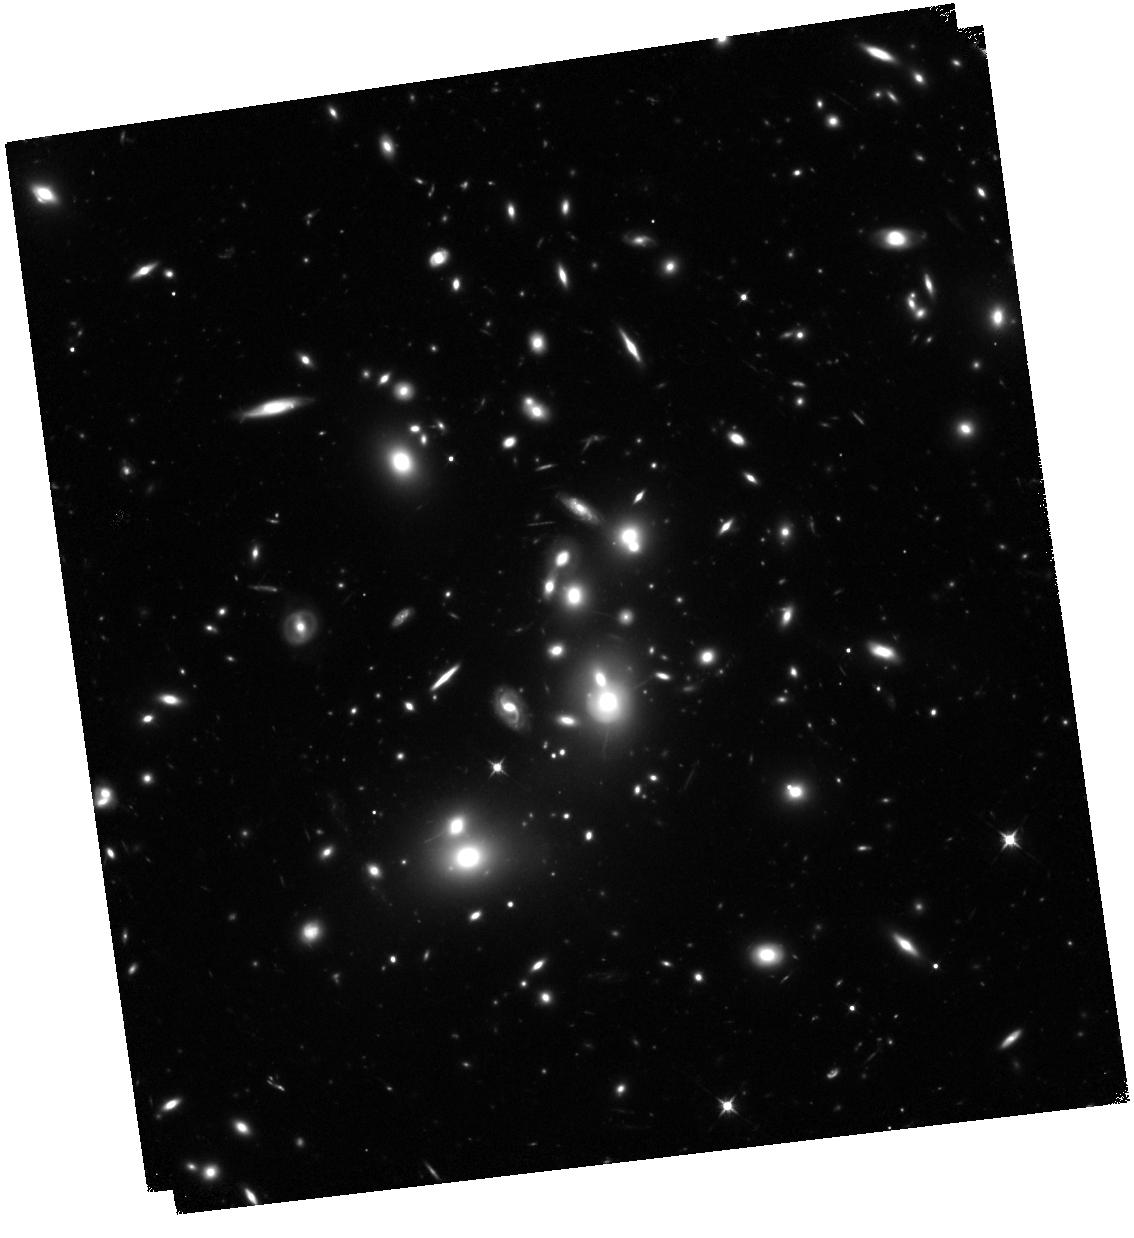
Target: ABELL-2744
Instrument: WFC3/IR
Filter: F105W
Exposure: 1.5 h
Observation ID: hst_13495_04_wfc3_ir_f105w_ic8n04

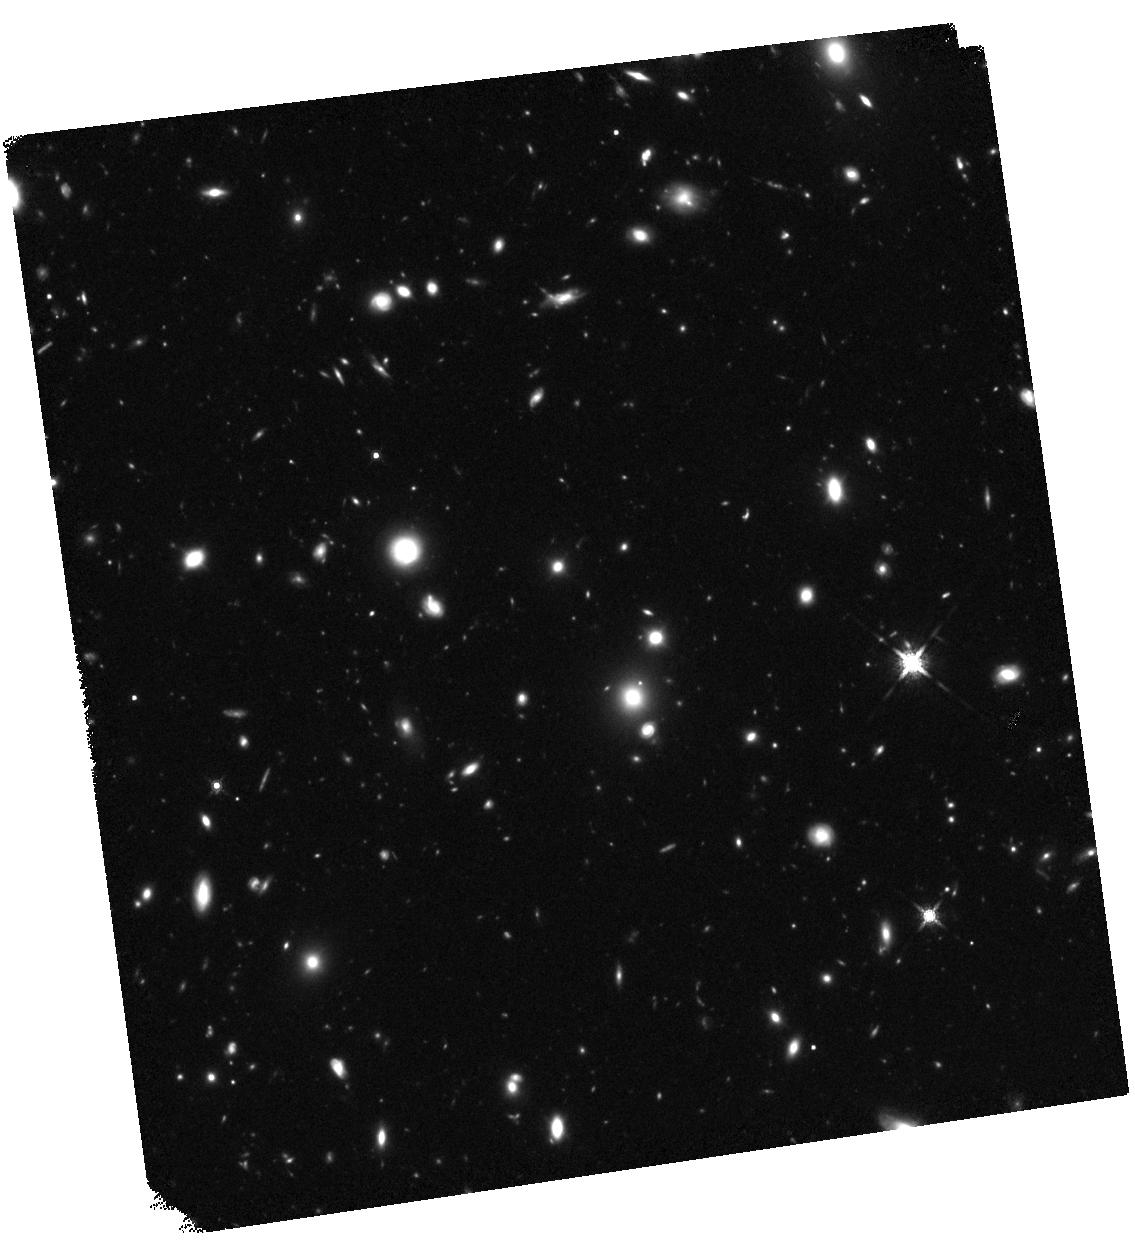
Target: ABELL-2744-HFFPAR
Instrument: WFC3/IR
Filter: F160W
Exposure: 1.5 h
Observation ID: hst_13495_93_wfc3_ir_f160w_ic8n93

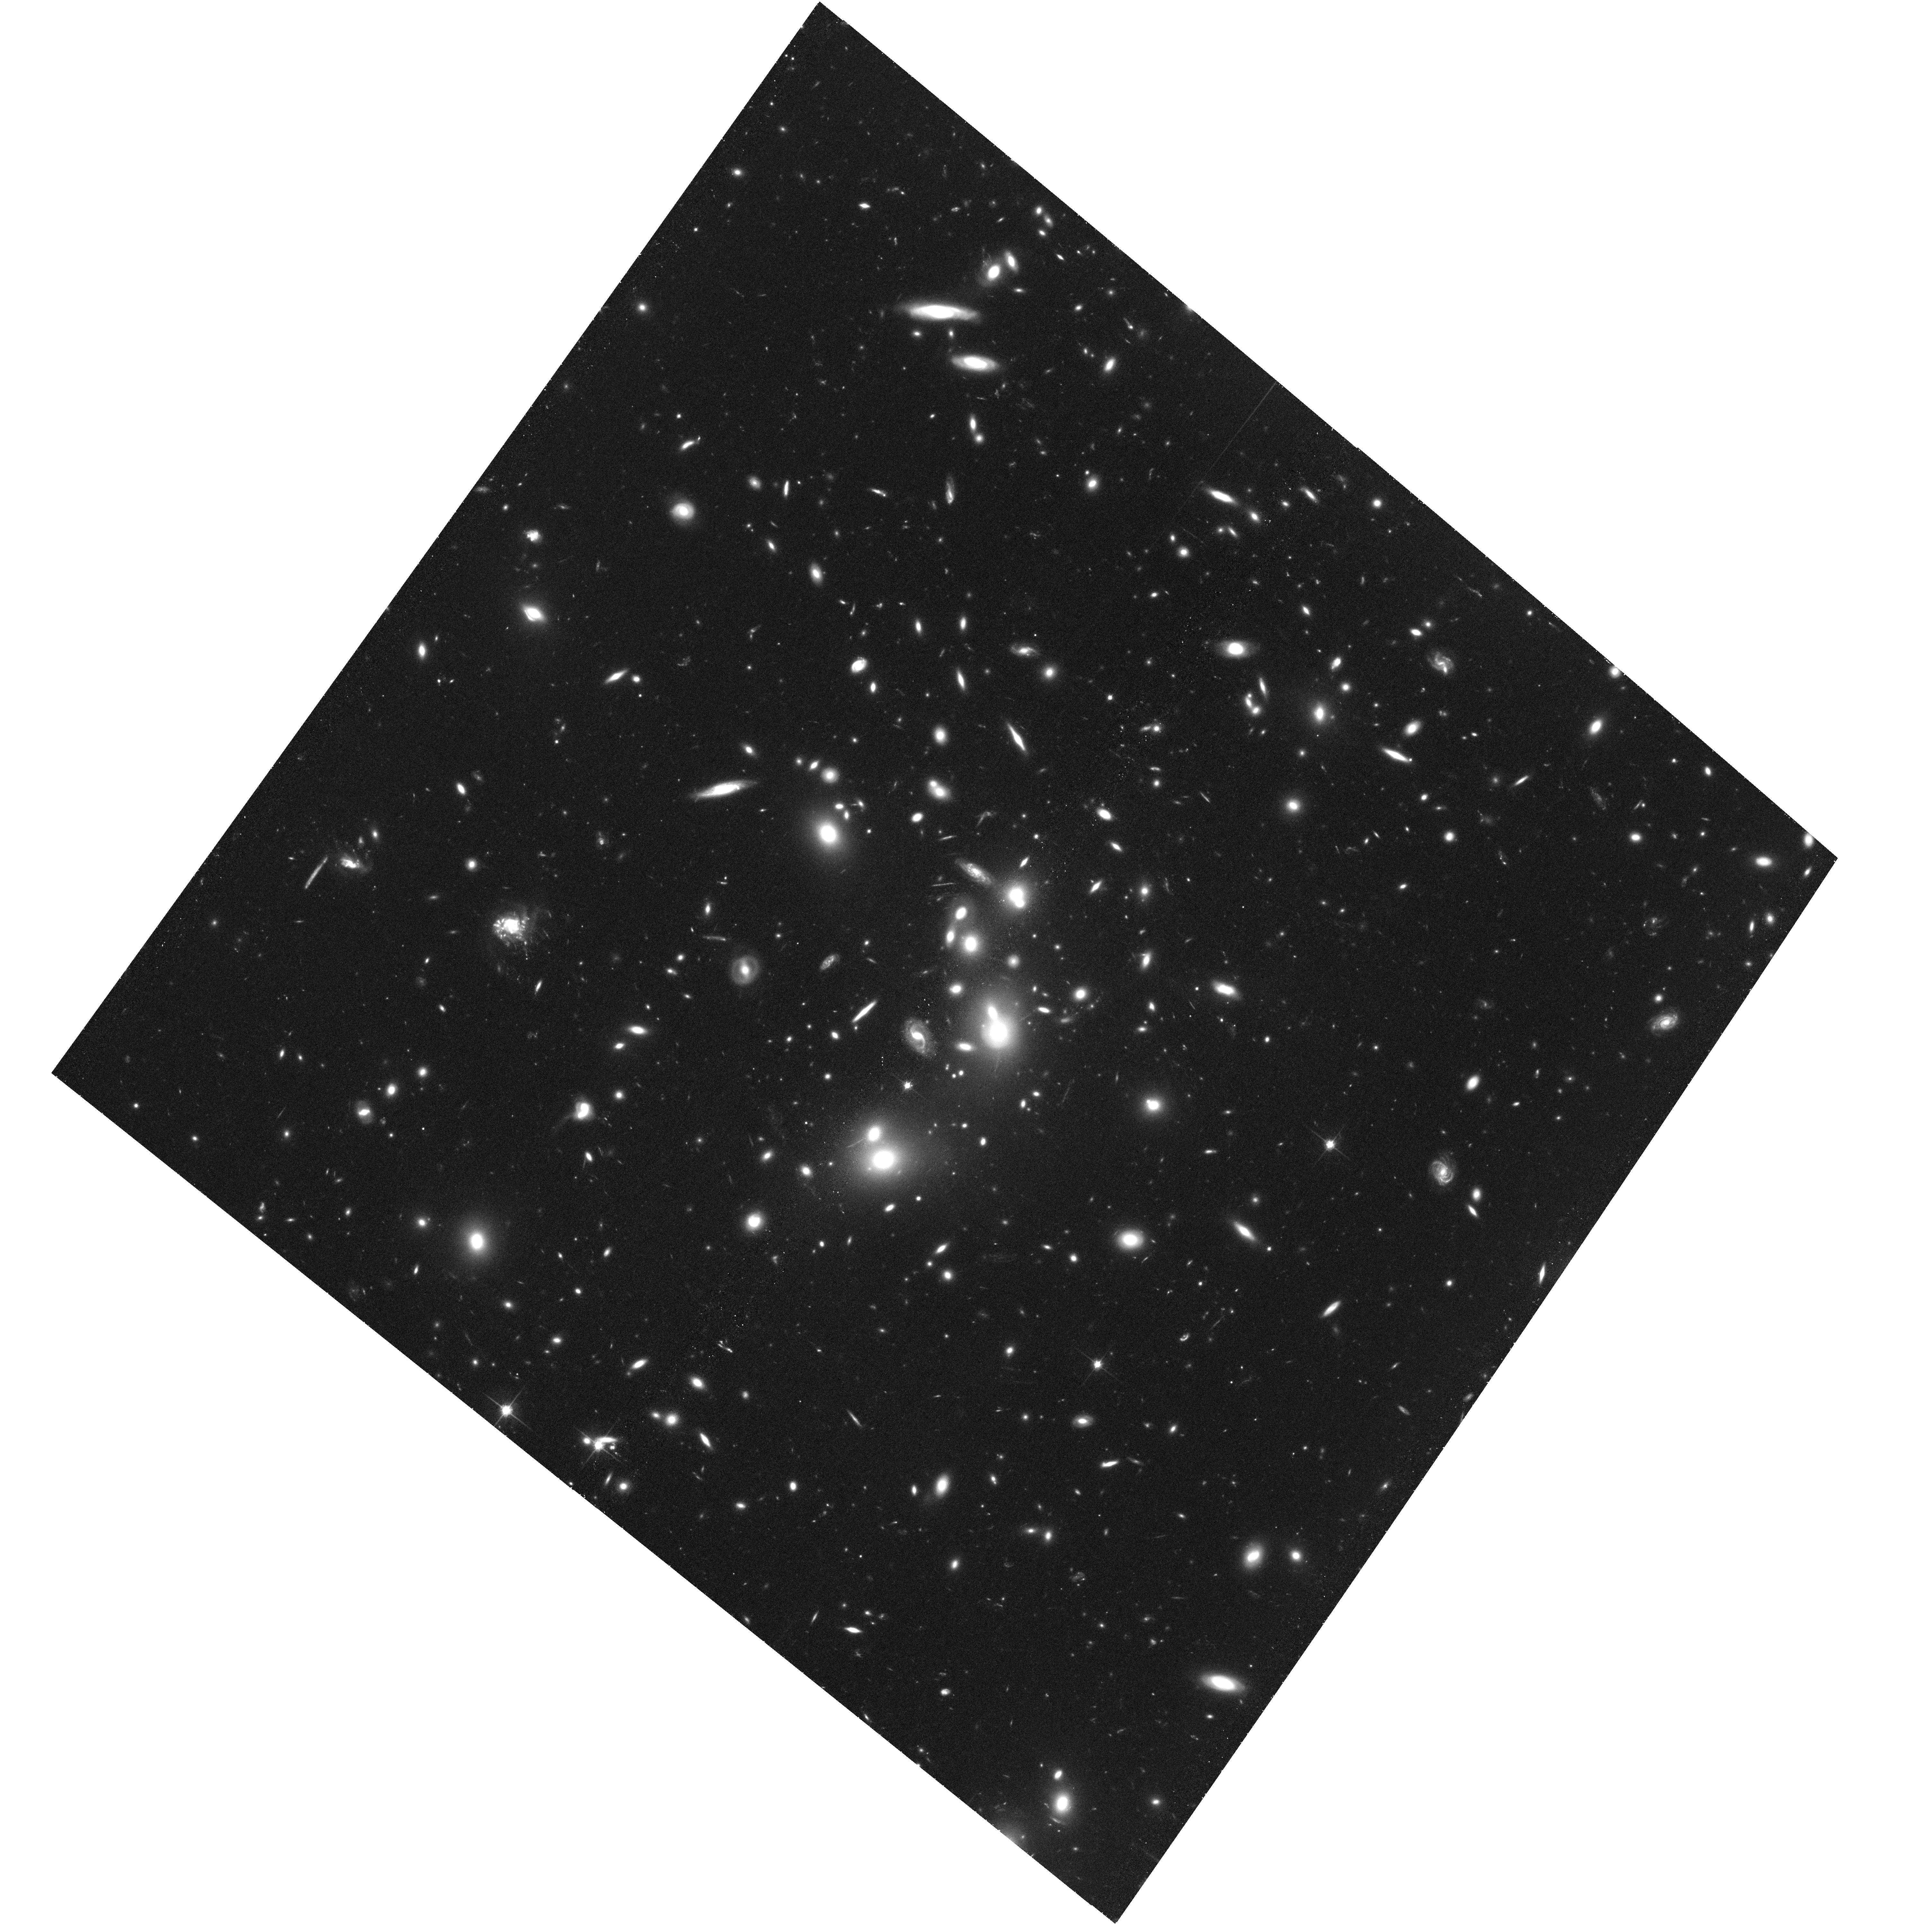
Target: ABELL-2744
Instrument: ACS/WFC
Filter: F814W
Exposure: 1.4 h
Observation ID: hst_13495_92_acs_wfc_f814w_jc8n92

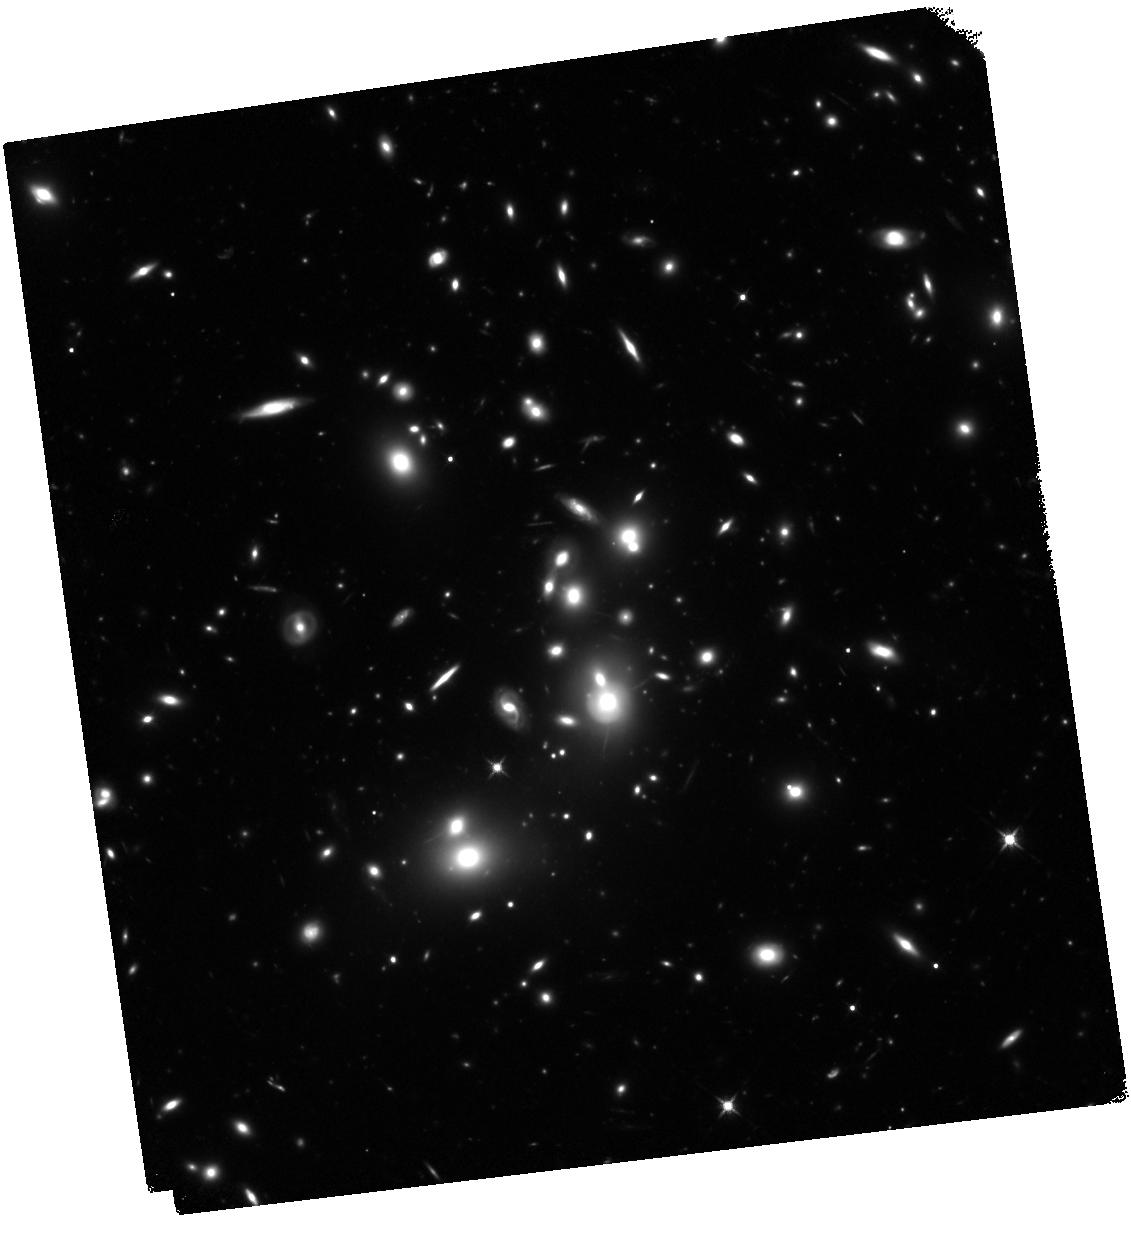
Target: ABELL-2744
Instrument: WFC3/IR
Filter: F125W
Exposure: 1.5 h
Observation ID: hst_13495_02_wfc3_ir_f125w_ic8n02

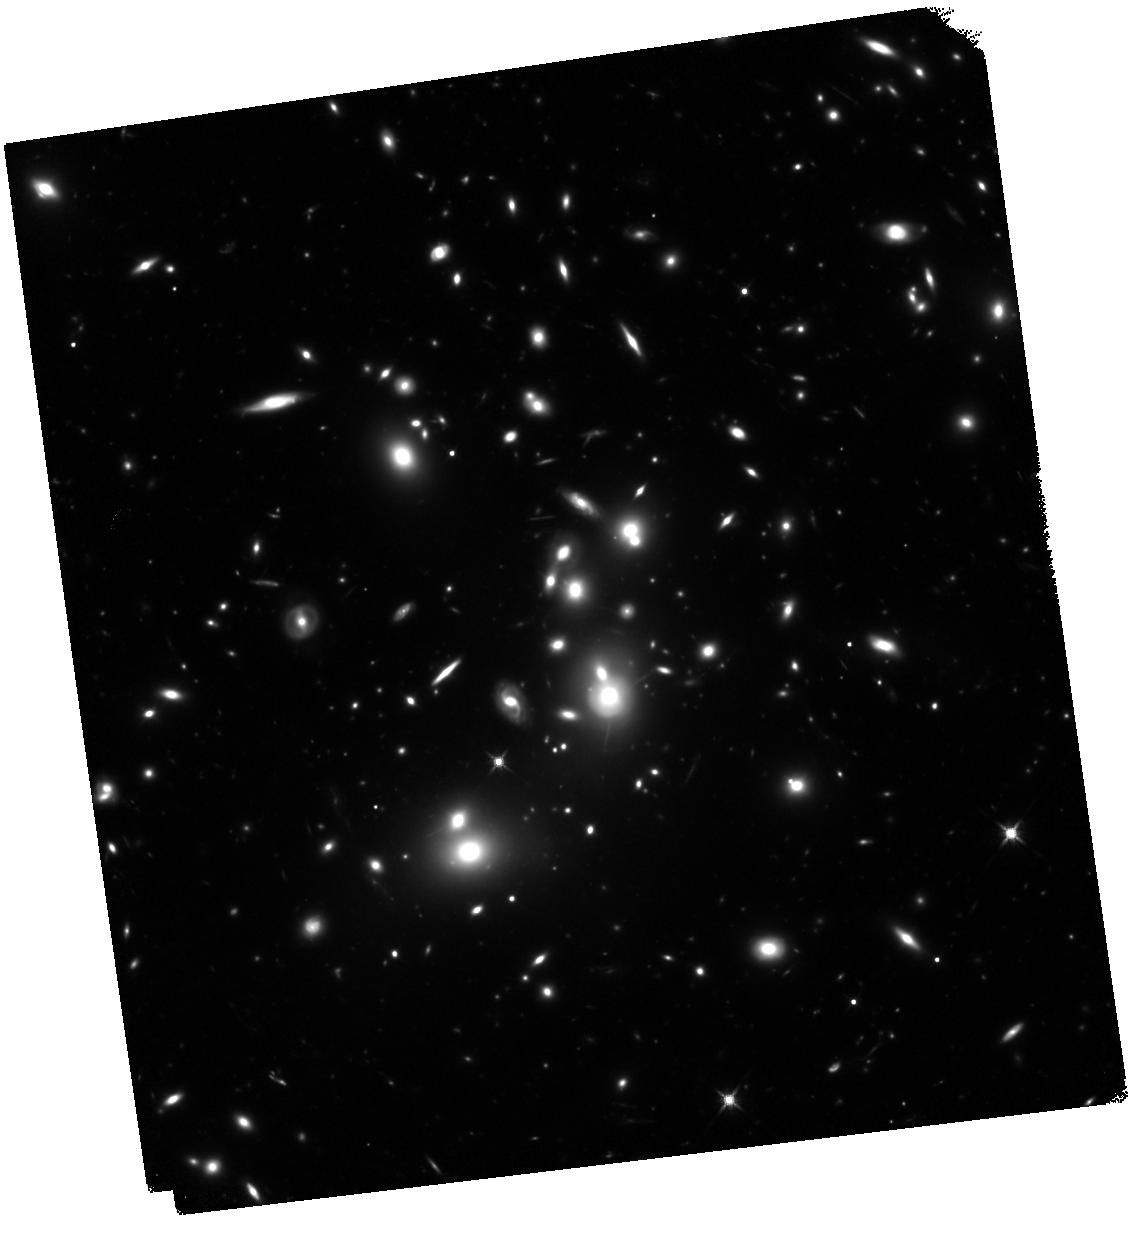
Target: ABELL-2744
Instrument: WFC3/IR
Filter: F140W
Exposure: 1.6 h
Observation ID: hst_13495_28_wfc3_ir_f140w_ic8n28

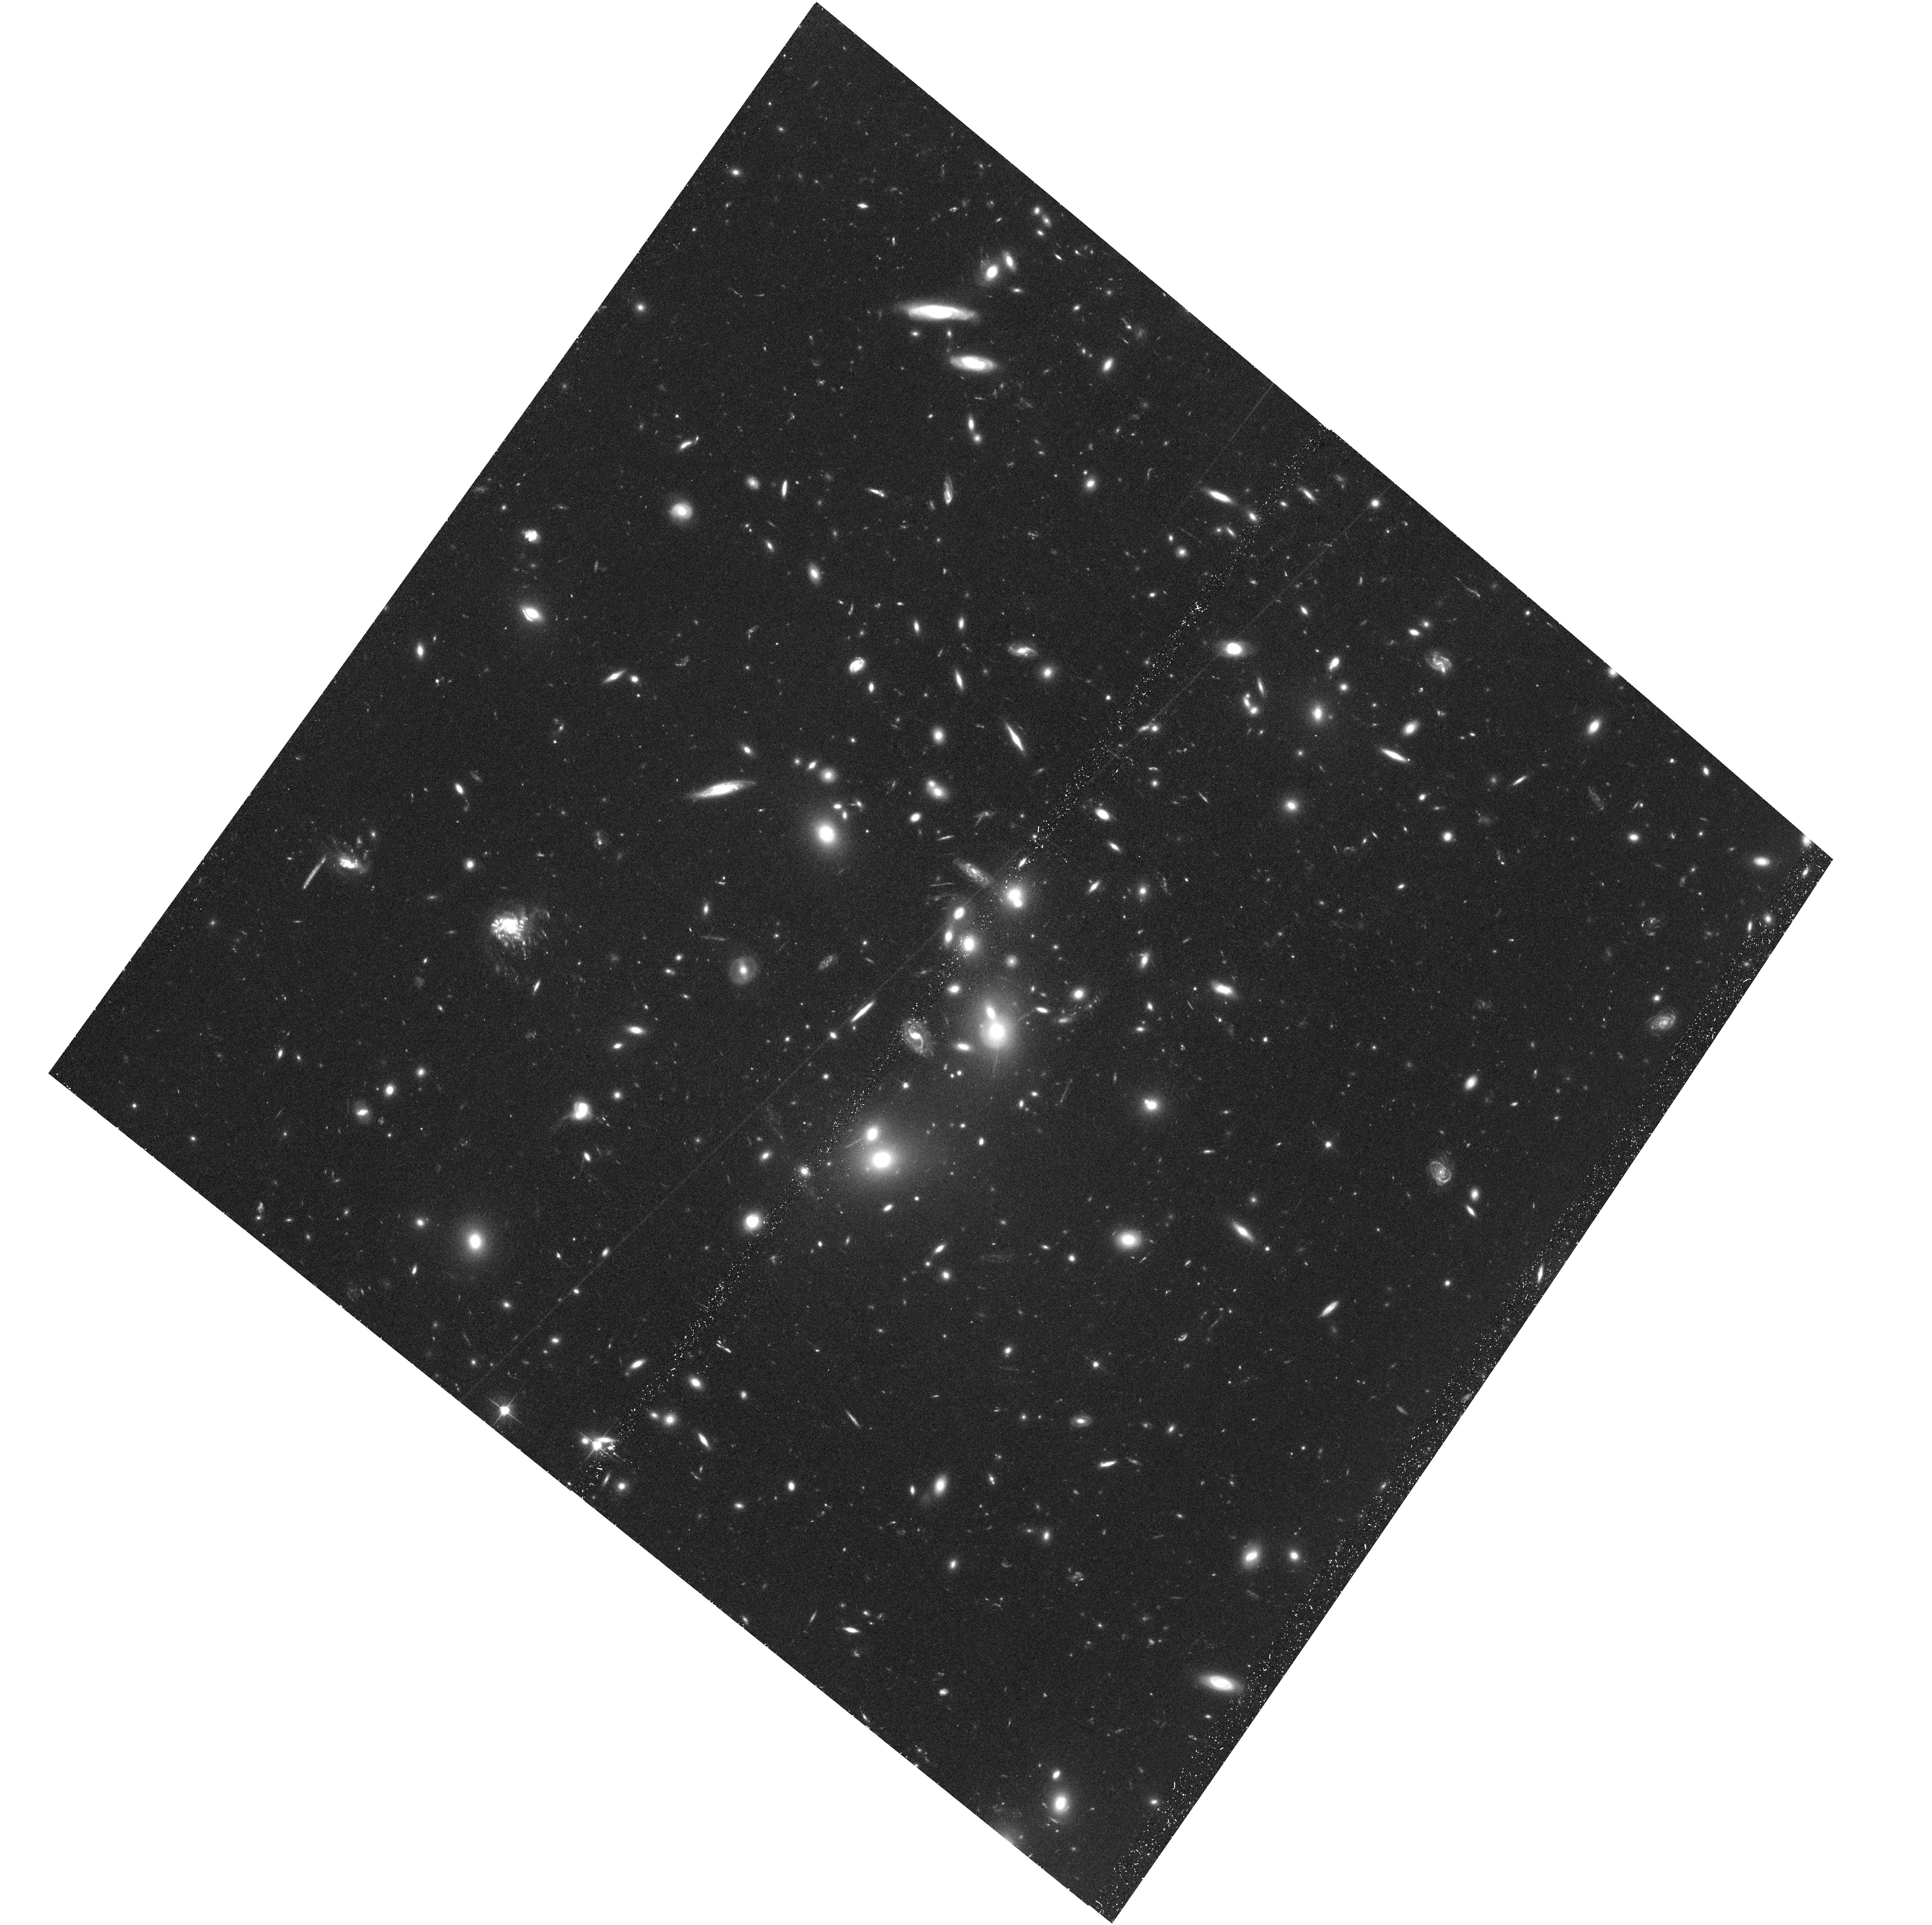
Target: ABELL-2744
Instrument: ACS/WFC
Filter: F606W
Exposure: 60 min
Observation ID: hst_13495_81_acs_wfc_f606w_jc8n81

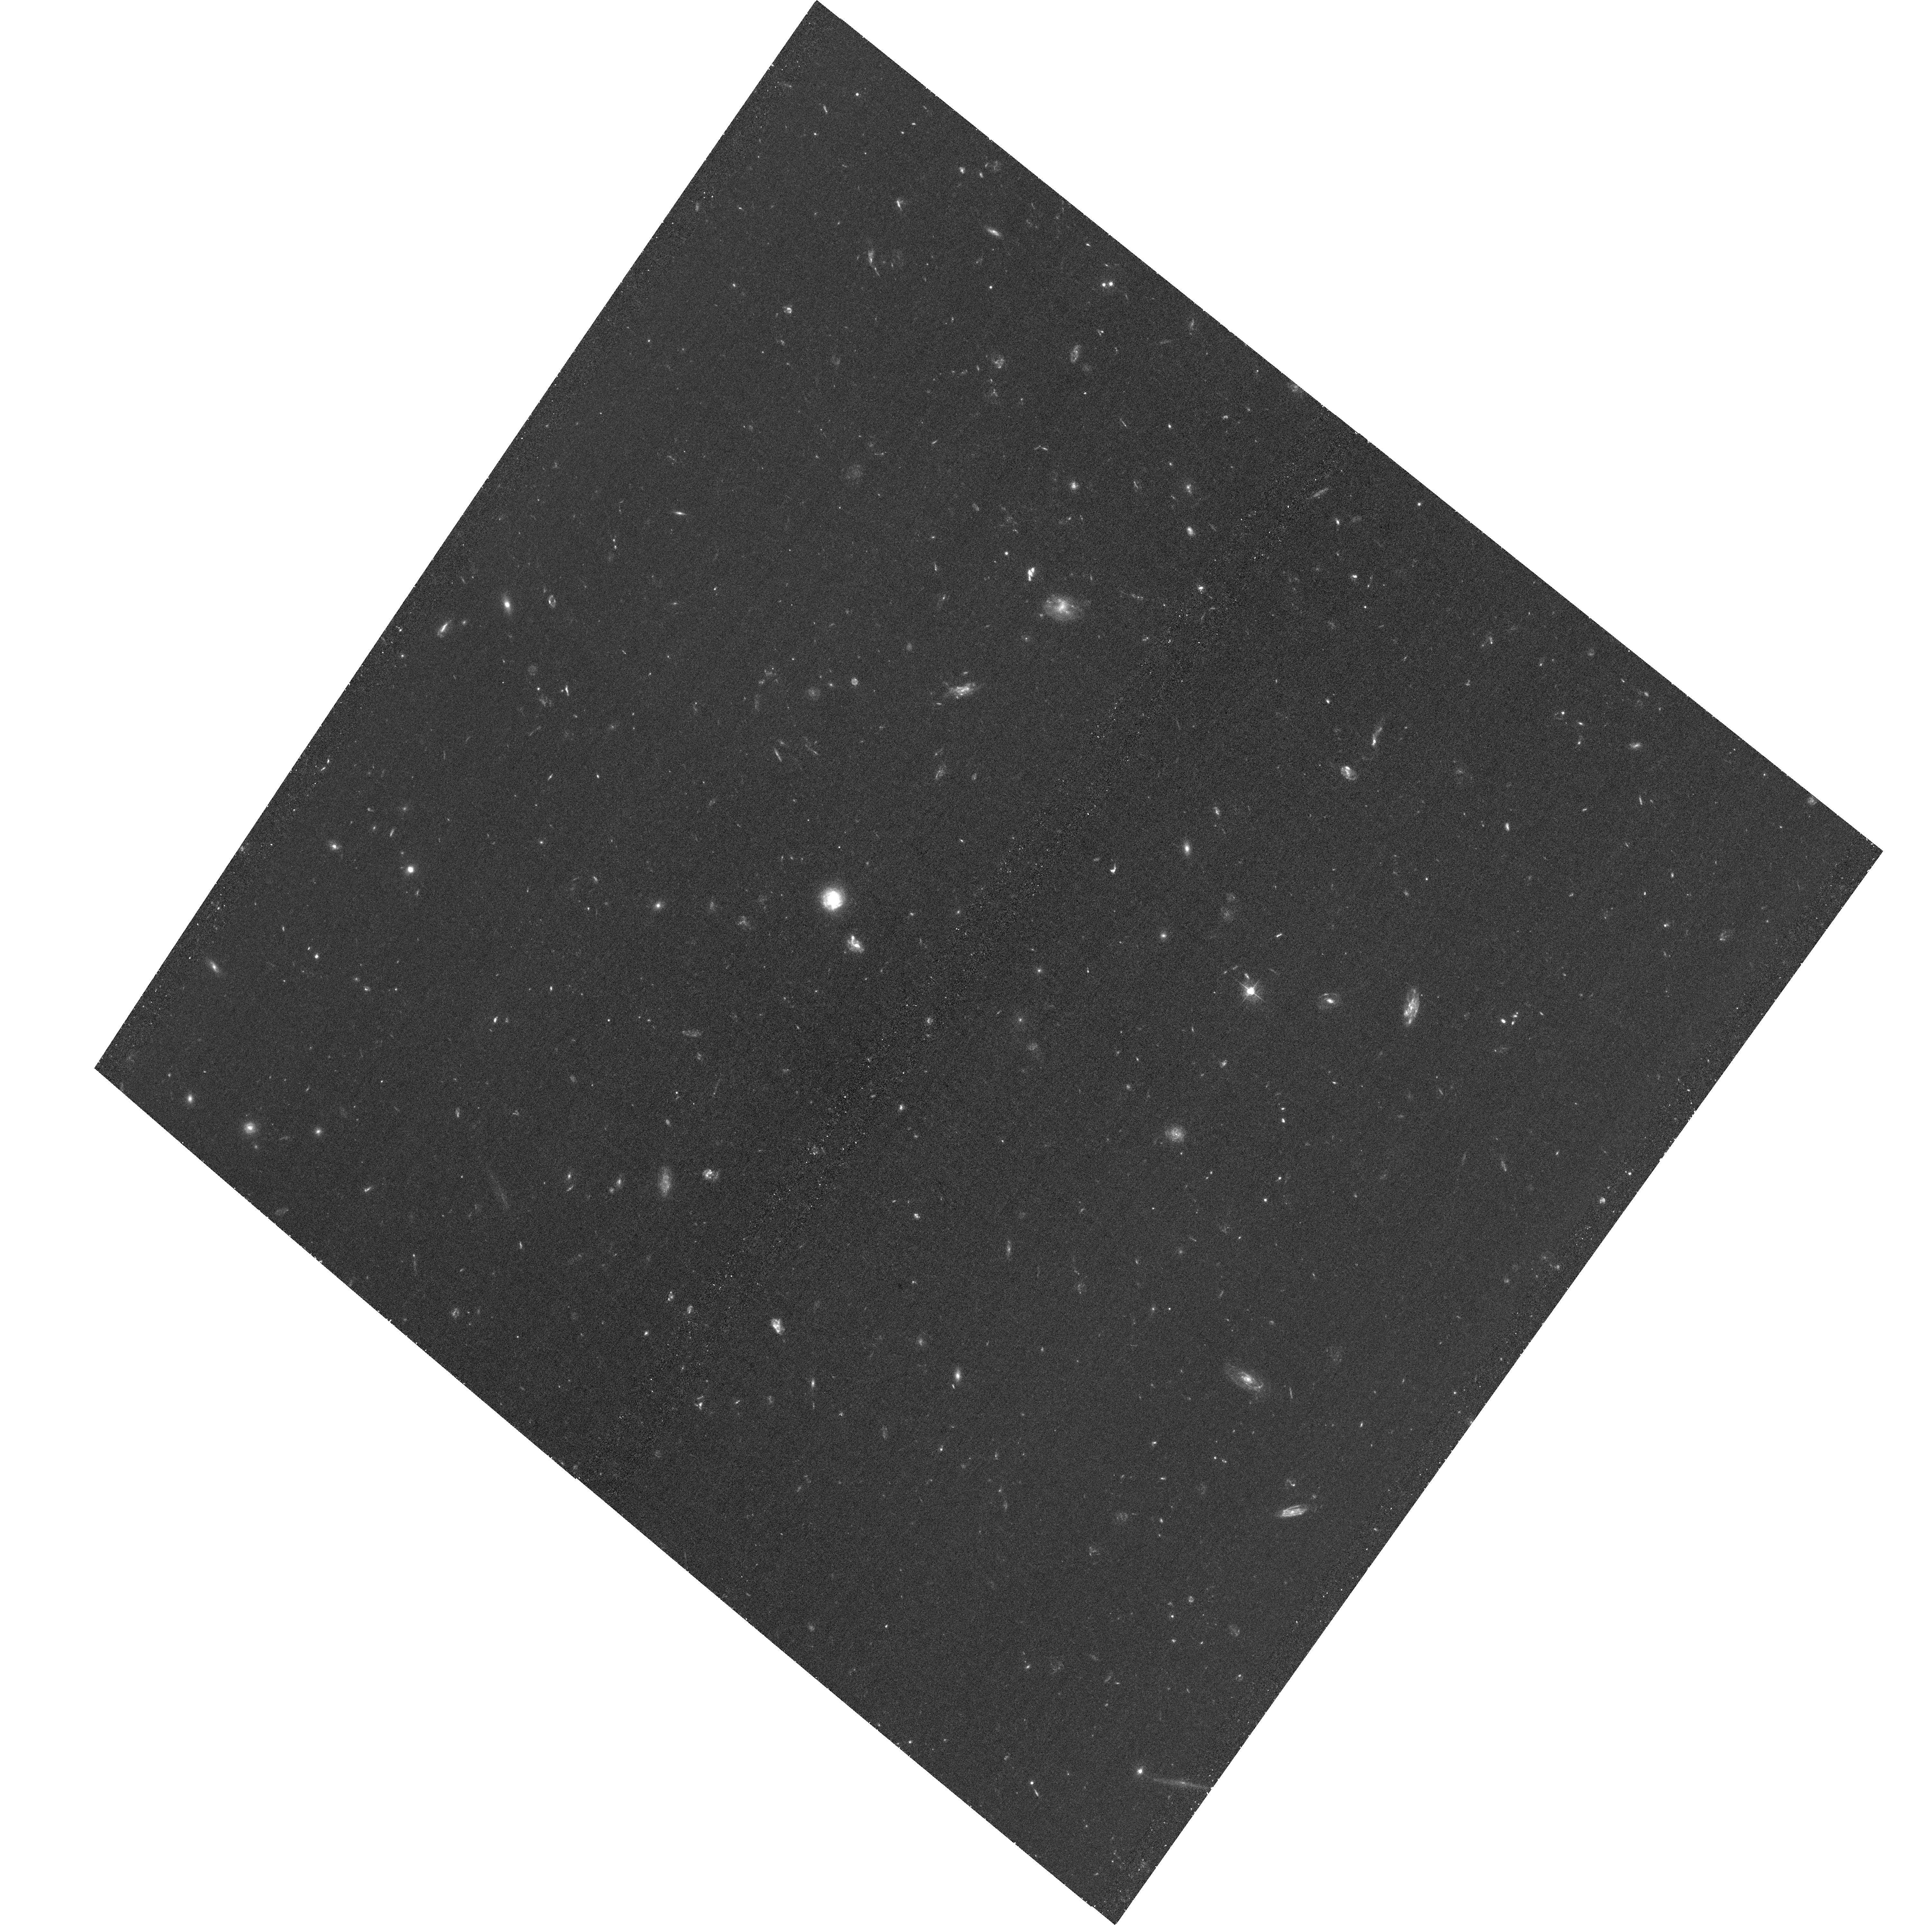
Target: ABELL-2744-HFFPAR
Instrument: ACS/WFC
Filter: F435W
Exposure: 1.5 h
Observation ID: hst_13495_24_acs_wfc_f435w_jc8n24

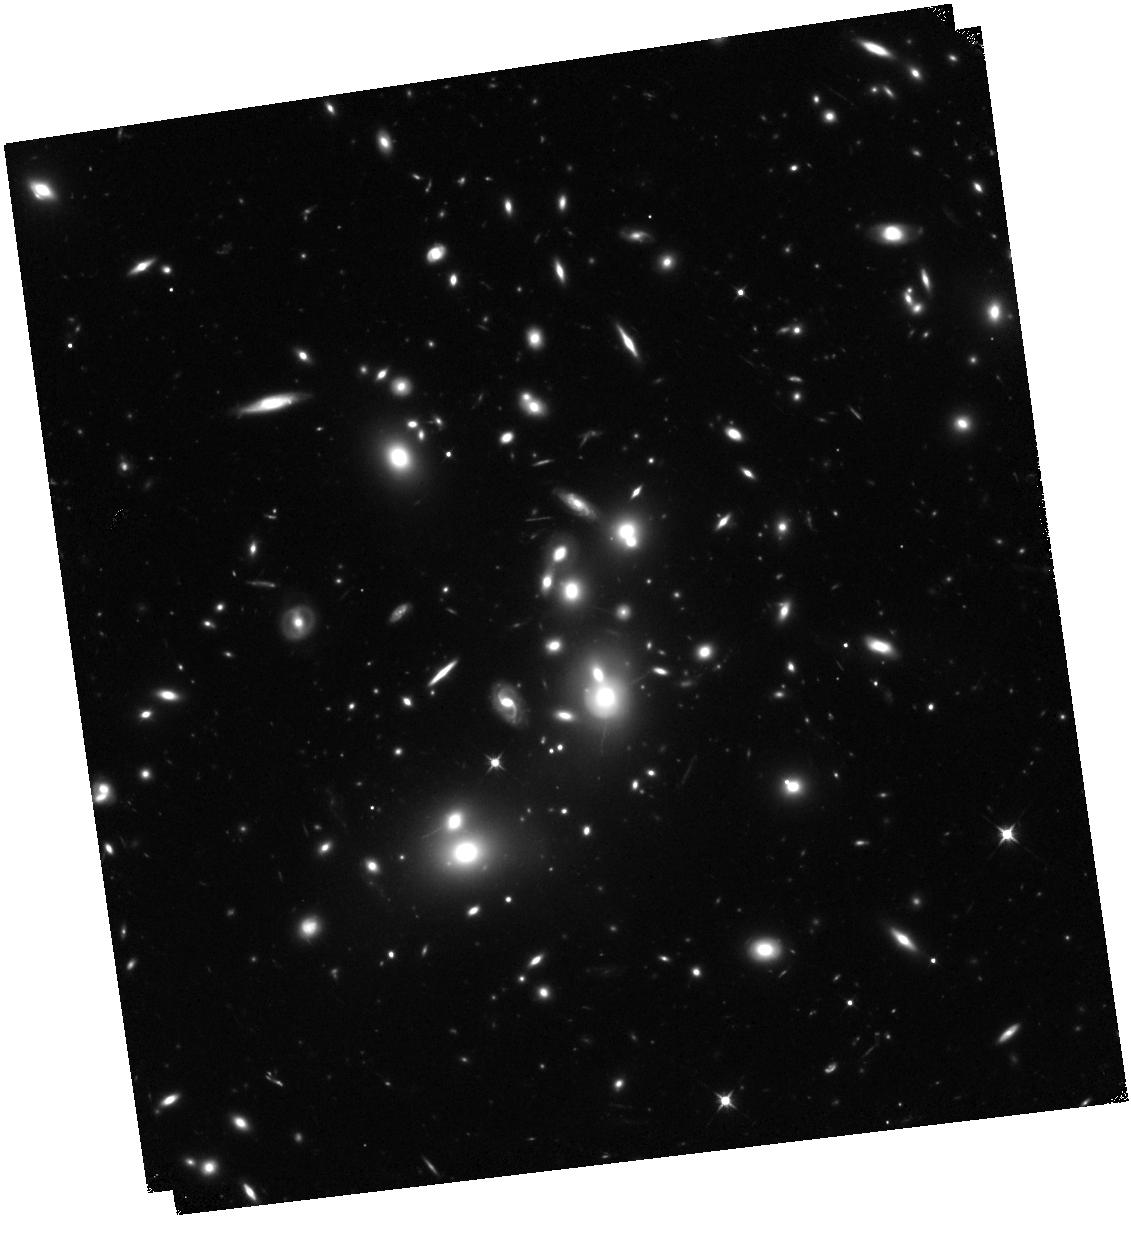
Target: ABELL-2744
Instrument: WFC3/IR
Filter: F105W
Exposure: 1.6 h
Observation ID: hst_13495_24_wfc3_ir_f105w_ic8n24

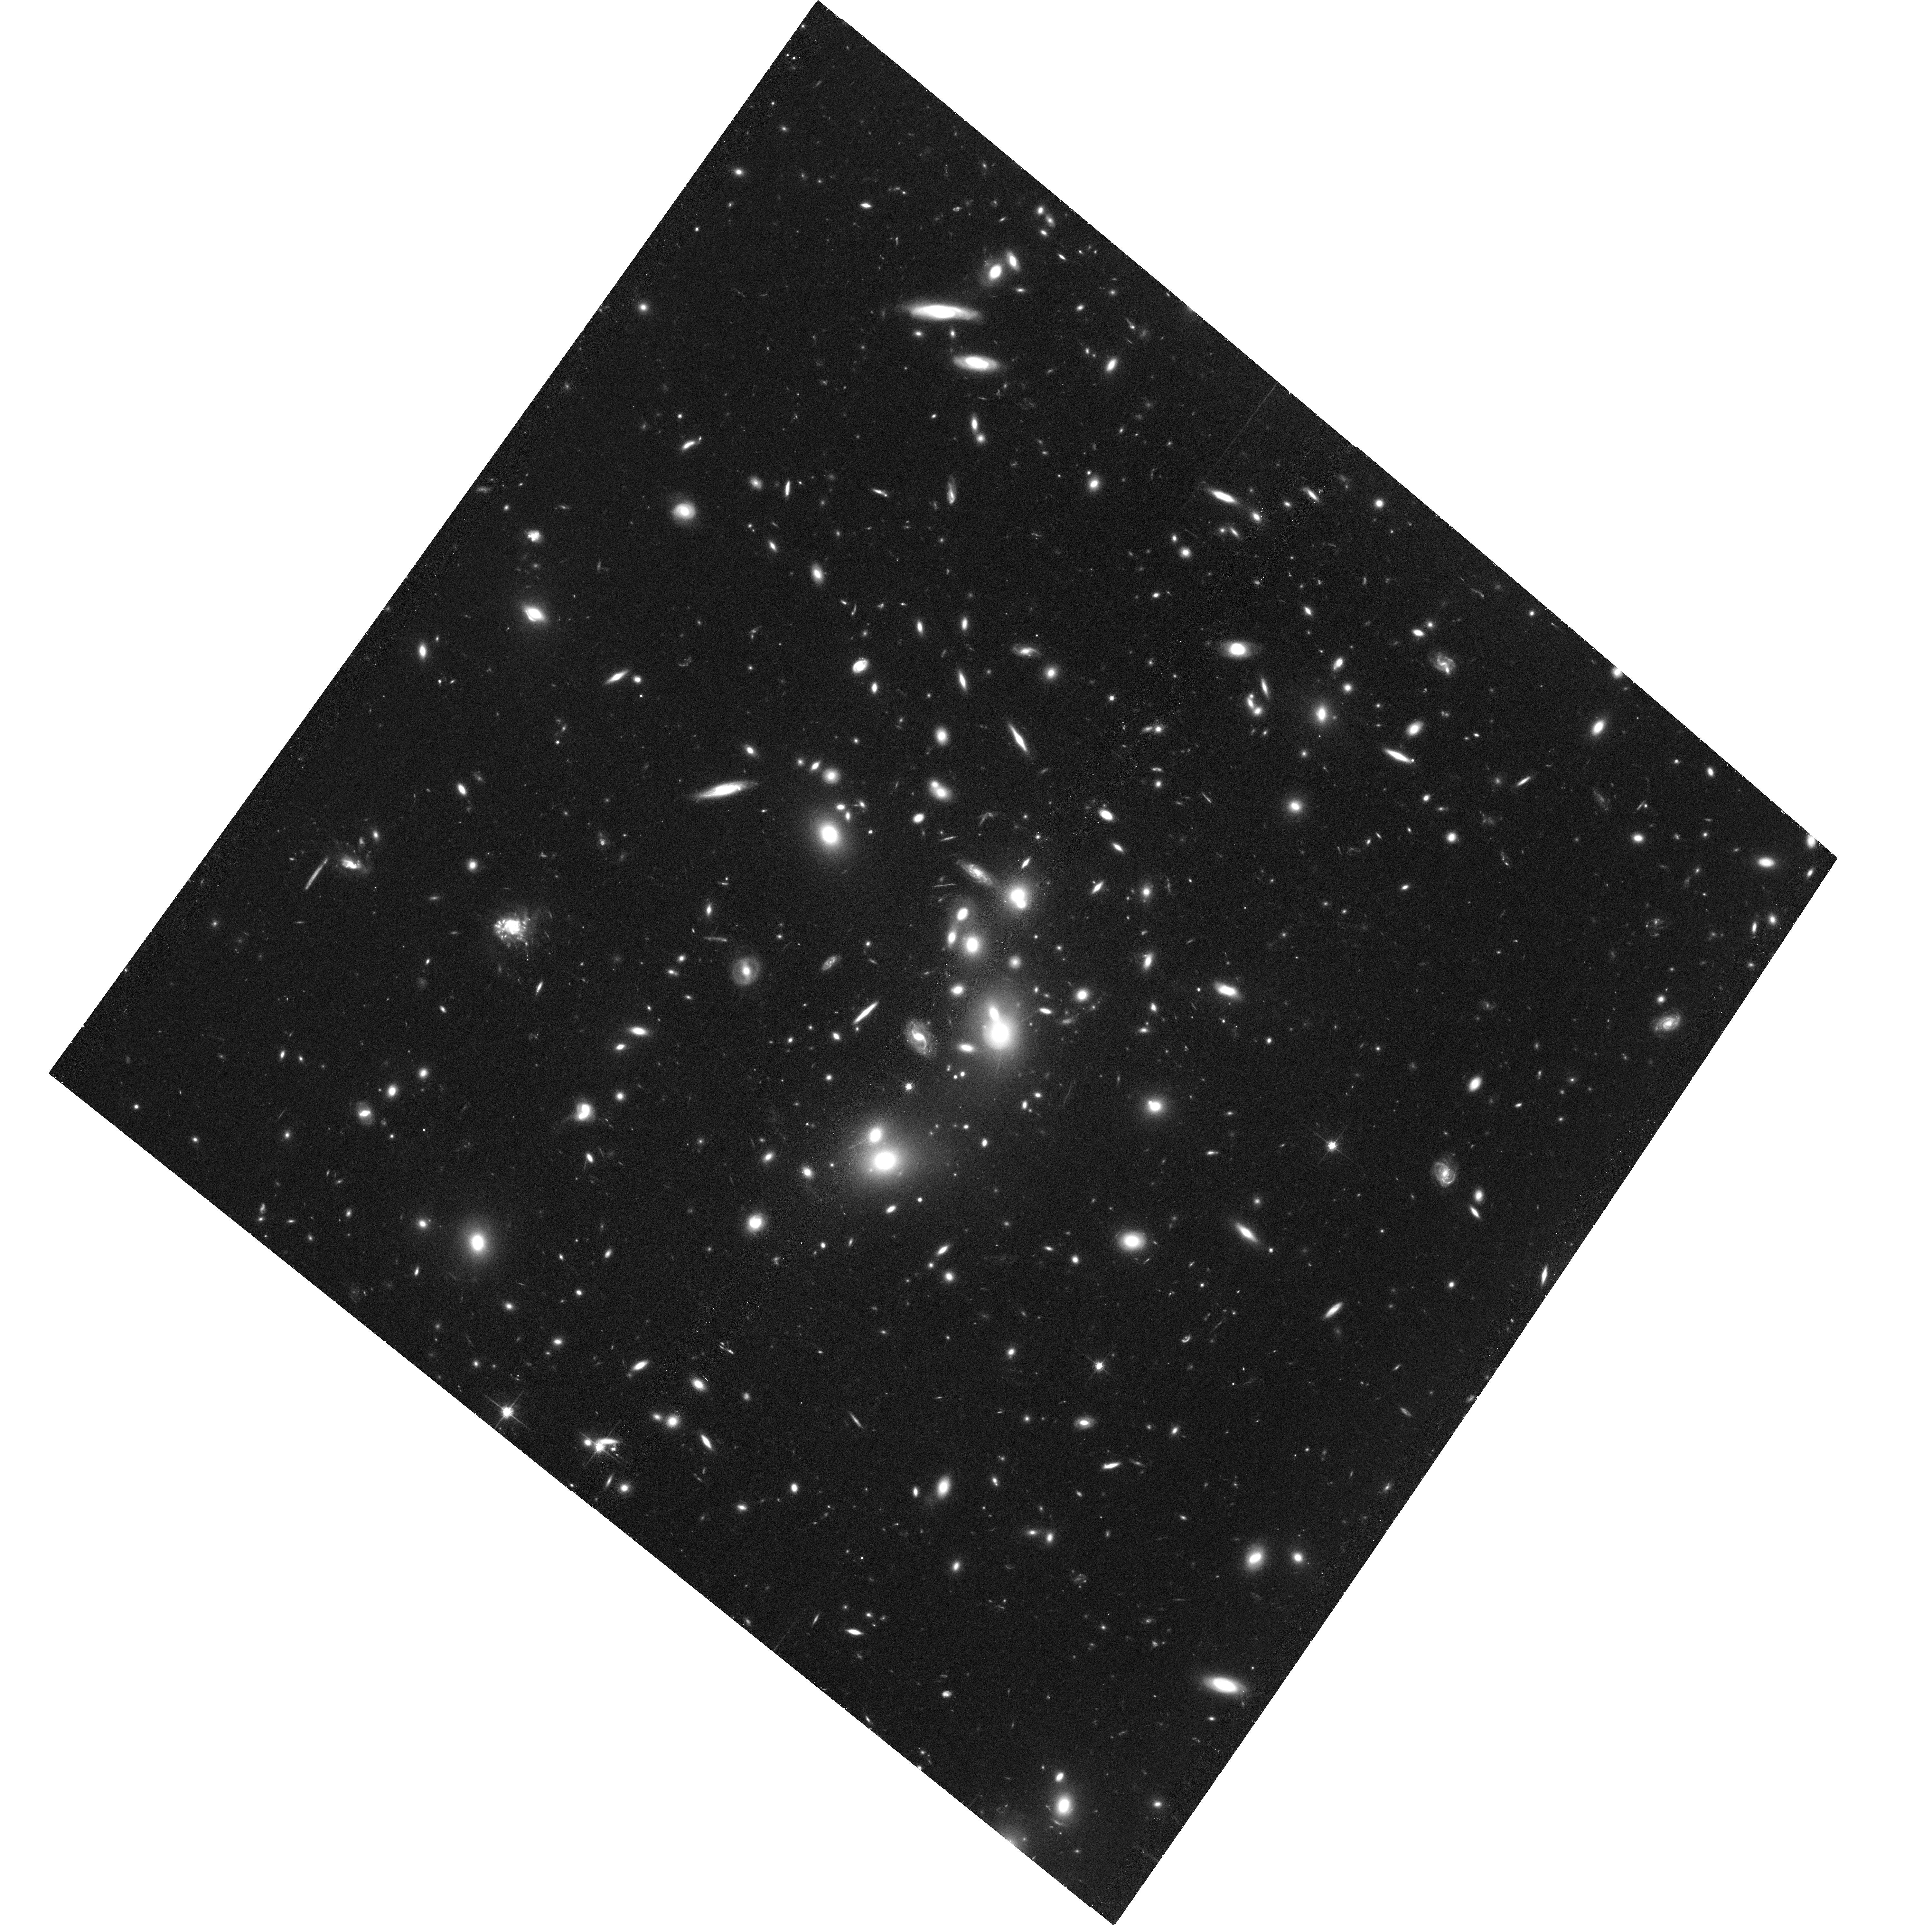
Target: ABELL-2744
Instrument: ACS/WFC
Filter: F814W
Exposure: 1.4 h
Observation ID: hst_13495_40_acs_wfc_f814w_jc8n40

HST Frontier Fields - Observations of Abell 2744 (PI: Lotz, Jennifer)

Using Director's Discretionary (DD) observing time, HST will undertake a revolutionary deep field observing program to peer deeper into the Universe than ever before and provide a first glimpse of JWST's universe. These Frontier Fields will combine the power of HST with the natural gravitational telescopes of high-magnification clusters of galaxies to produce the second-deepest observations of blank fields and the deepest observations of clusters and their lensed galaxies ever obtained. The primary science goals of the HST FF are (1) to reveal z~5-10 galaxy populations ~10-50 times intrinsically fainter than any presently known; (2) to solidify our understanding of the stellar masses and star-formation histories of galaxies at the earliest times; (3) provide the first statistically meaningful morphological characterization of z>5 galaxies; and (4) to find z>8 galaxies magnified sufficiently for spectroscopic followup and internal structure studies. Six strong-lensing clusters -- Abell 2744, MACSJ0416.1-2403, MACSJ0717.5+3745, MACSJ1149.5+22, RXCJ2248.7-4431, and Abell 370 -- will be targeted with coordinated parallels of adjacent blank fields with ACS/WFC and WFC3/IR cameras. Observations for the first four cluster/blank field pairs will be obtained in HST Cycles 21 and 22, with two additional pairs to follow in Cycle 23 pending results of the initial observations. HST imaging will reach 5sigma depths of 28.7' 29th AB magnitude for a point source in ACS F435W, F606W, F814W, WFC3/IR F105W, F125W, F140W, F160W at 140 total orbits per field. All data for this observing program will be nonproprietary and available immediately upon entry into the Mikulski Archive for Space Telescopes. STScI will release fully calibrated high-level science products ready for scientific analysis by the astronomical community shortly after the raw data are obtained